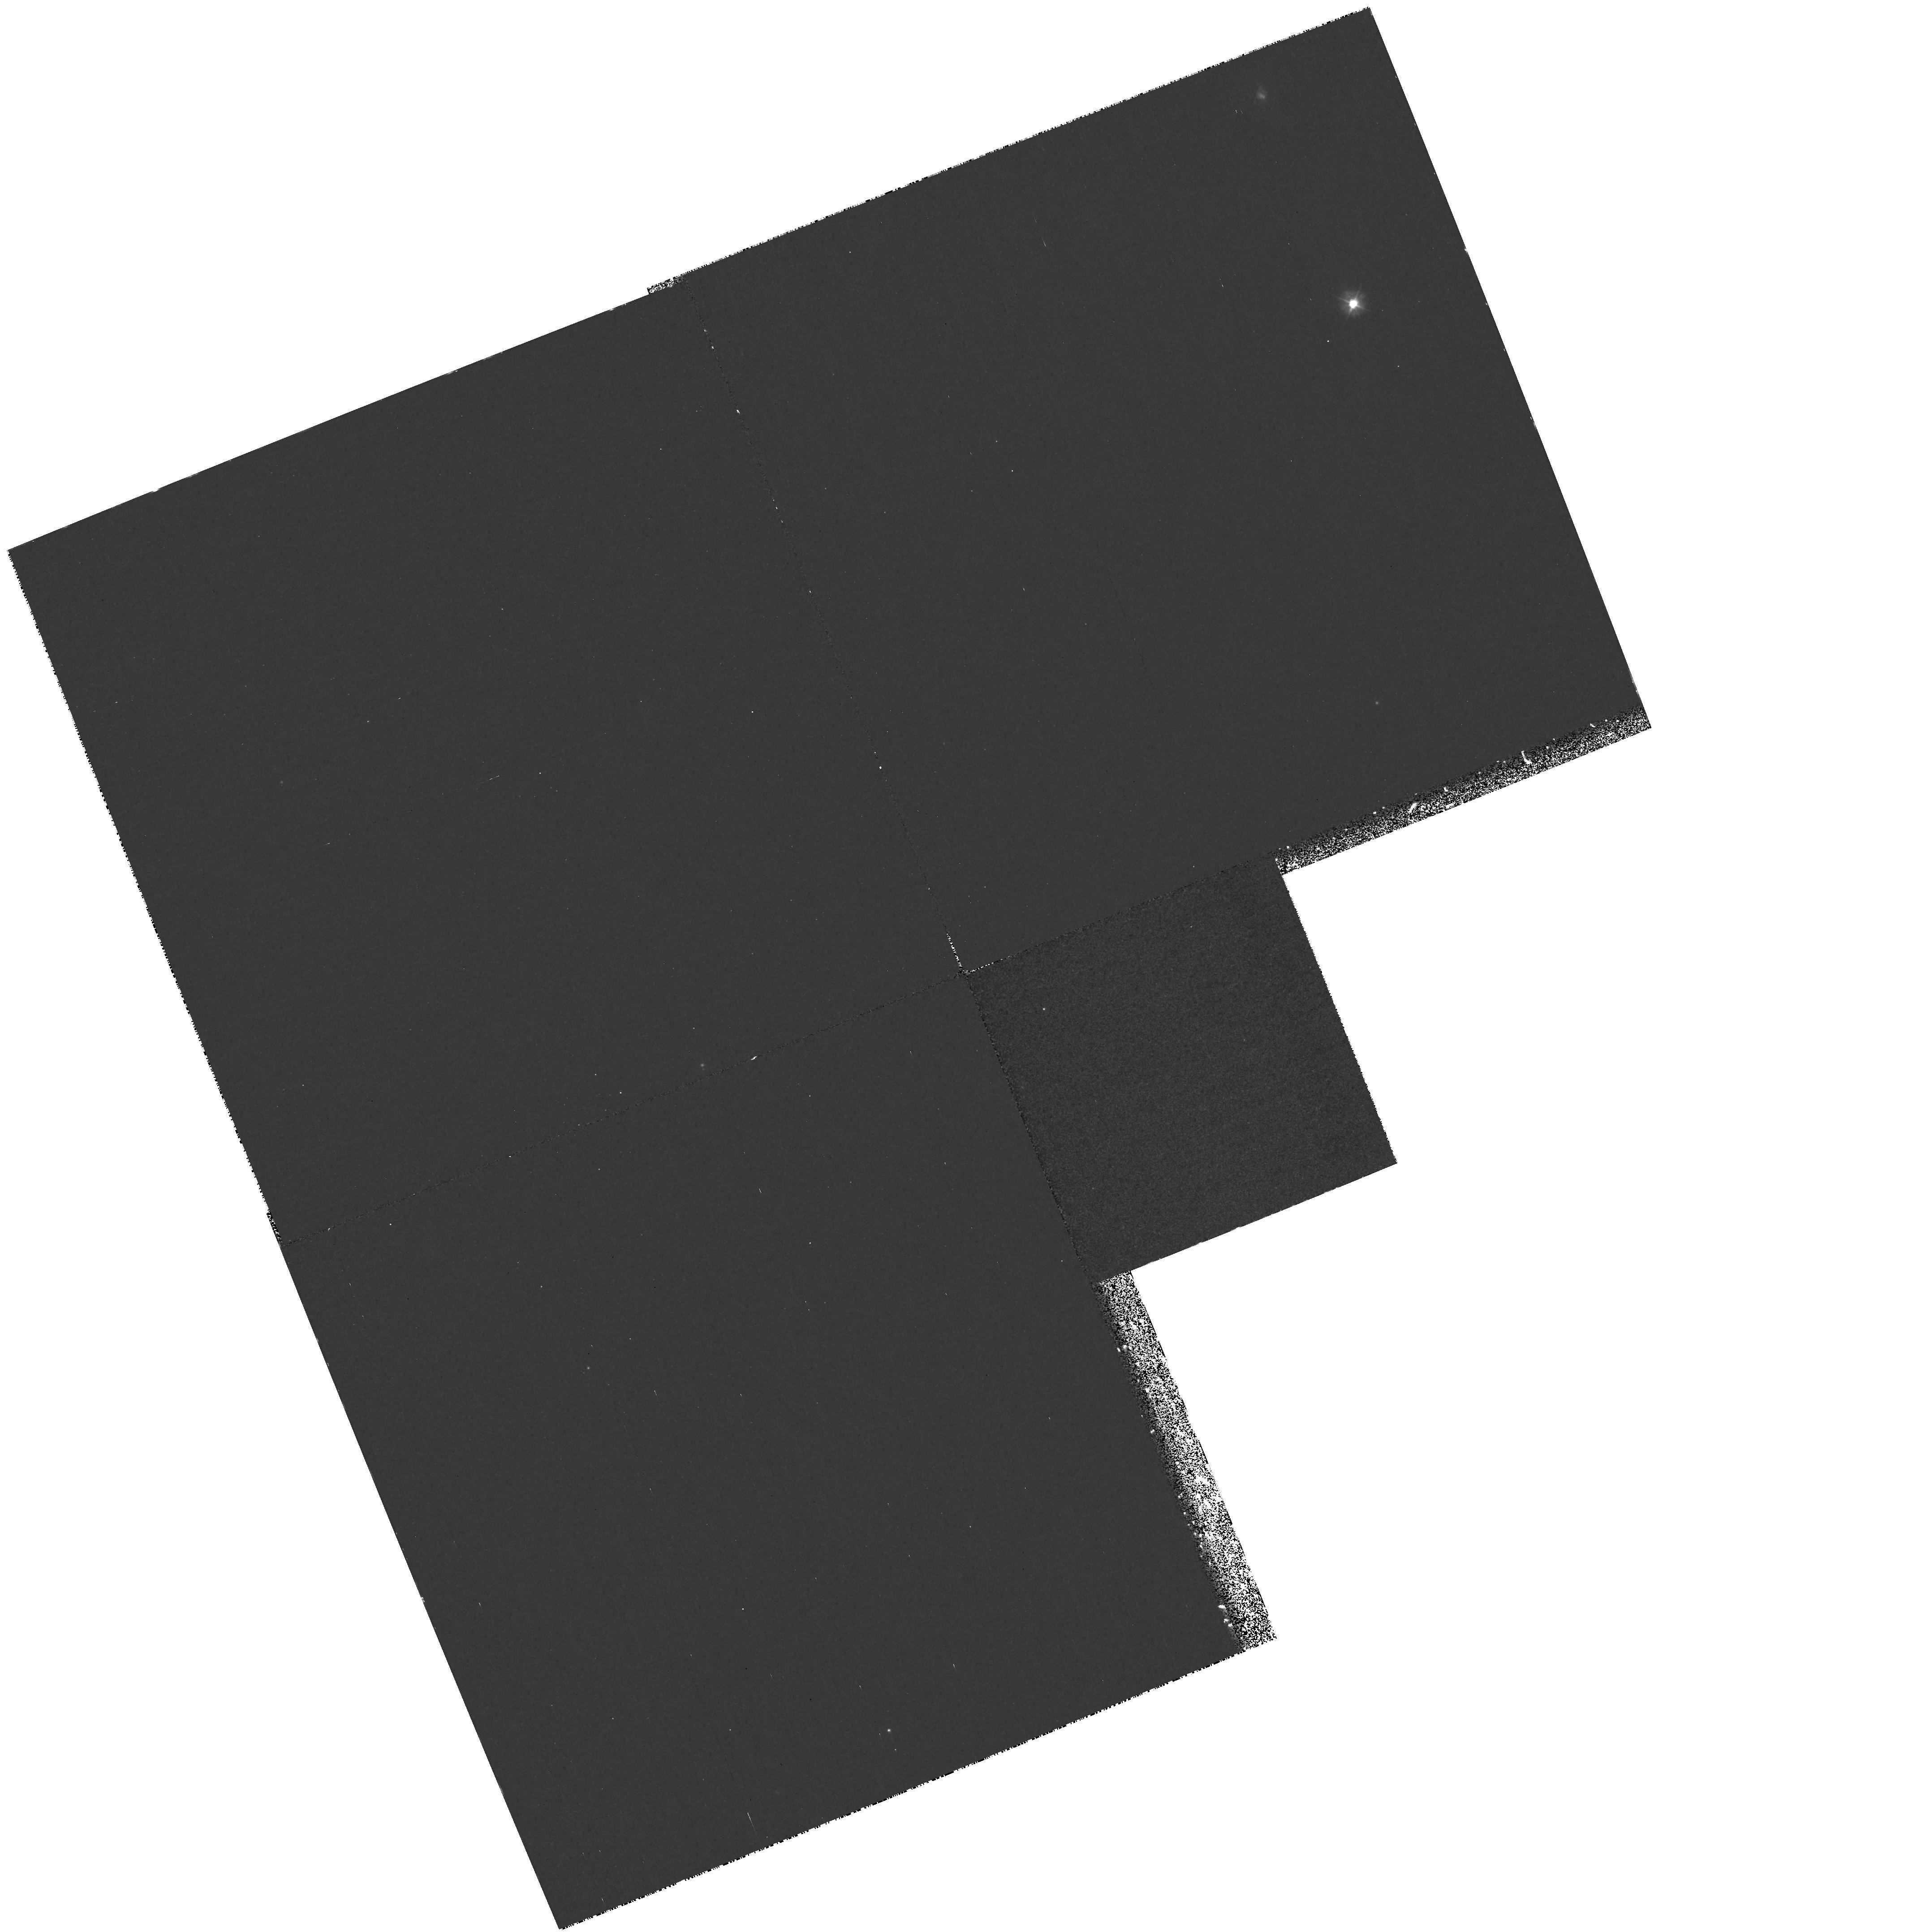
Target: field at RA 40.743°, Dec -0.048°
Instrument: WFPC2/PC
Filter: F300W
Exposure: 1.7 h
Observation ID: hst_7573_01_wfpc2_pc_f300w_u4wk01

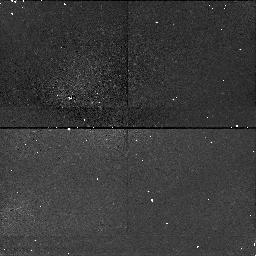
Target: field at RA 40.792°, Dec 0.062°
Instrument: NICMOS/NIC1
Filter: F160W
Exposure: 26 min
Observation ID: n4wk01020

Long Slit Spectroscopy of the Extended Emission-Line Regions in Seyfert 2 Galaxies (PI: Kraemer, Steven B.)

Long-slit low-dispersion spectra of the Seyfert 2 galaxies NGC 1068 and Mrk 3 will be acquired with STIS, to obtain the wide range of spatially-resolved UV and visible emission lines needed to determine density gradients in the narrow- line region (NLR), determine the intrinsic reddening in the NLR, study the kinematics of the NLR, and verify the existence of a hidden broad line region (BLR) and luminous continuum source. Both of these galaxies have extended [O III] emission line regions and show evidence, revealed by spectropolarimetry, for hidden BLRs. As part of this study, detailed photoionization models will be calculated to help determine the physical conditions in the NLR gas as a function of position, and thereby estimate the intrinsic luminosity of the photoionizing continuum source and test the unified model for Seyfert galaxies.